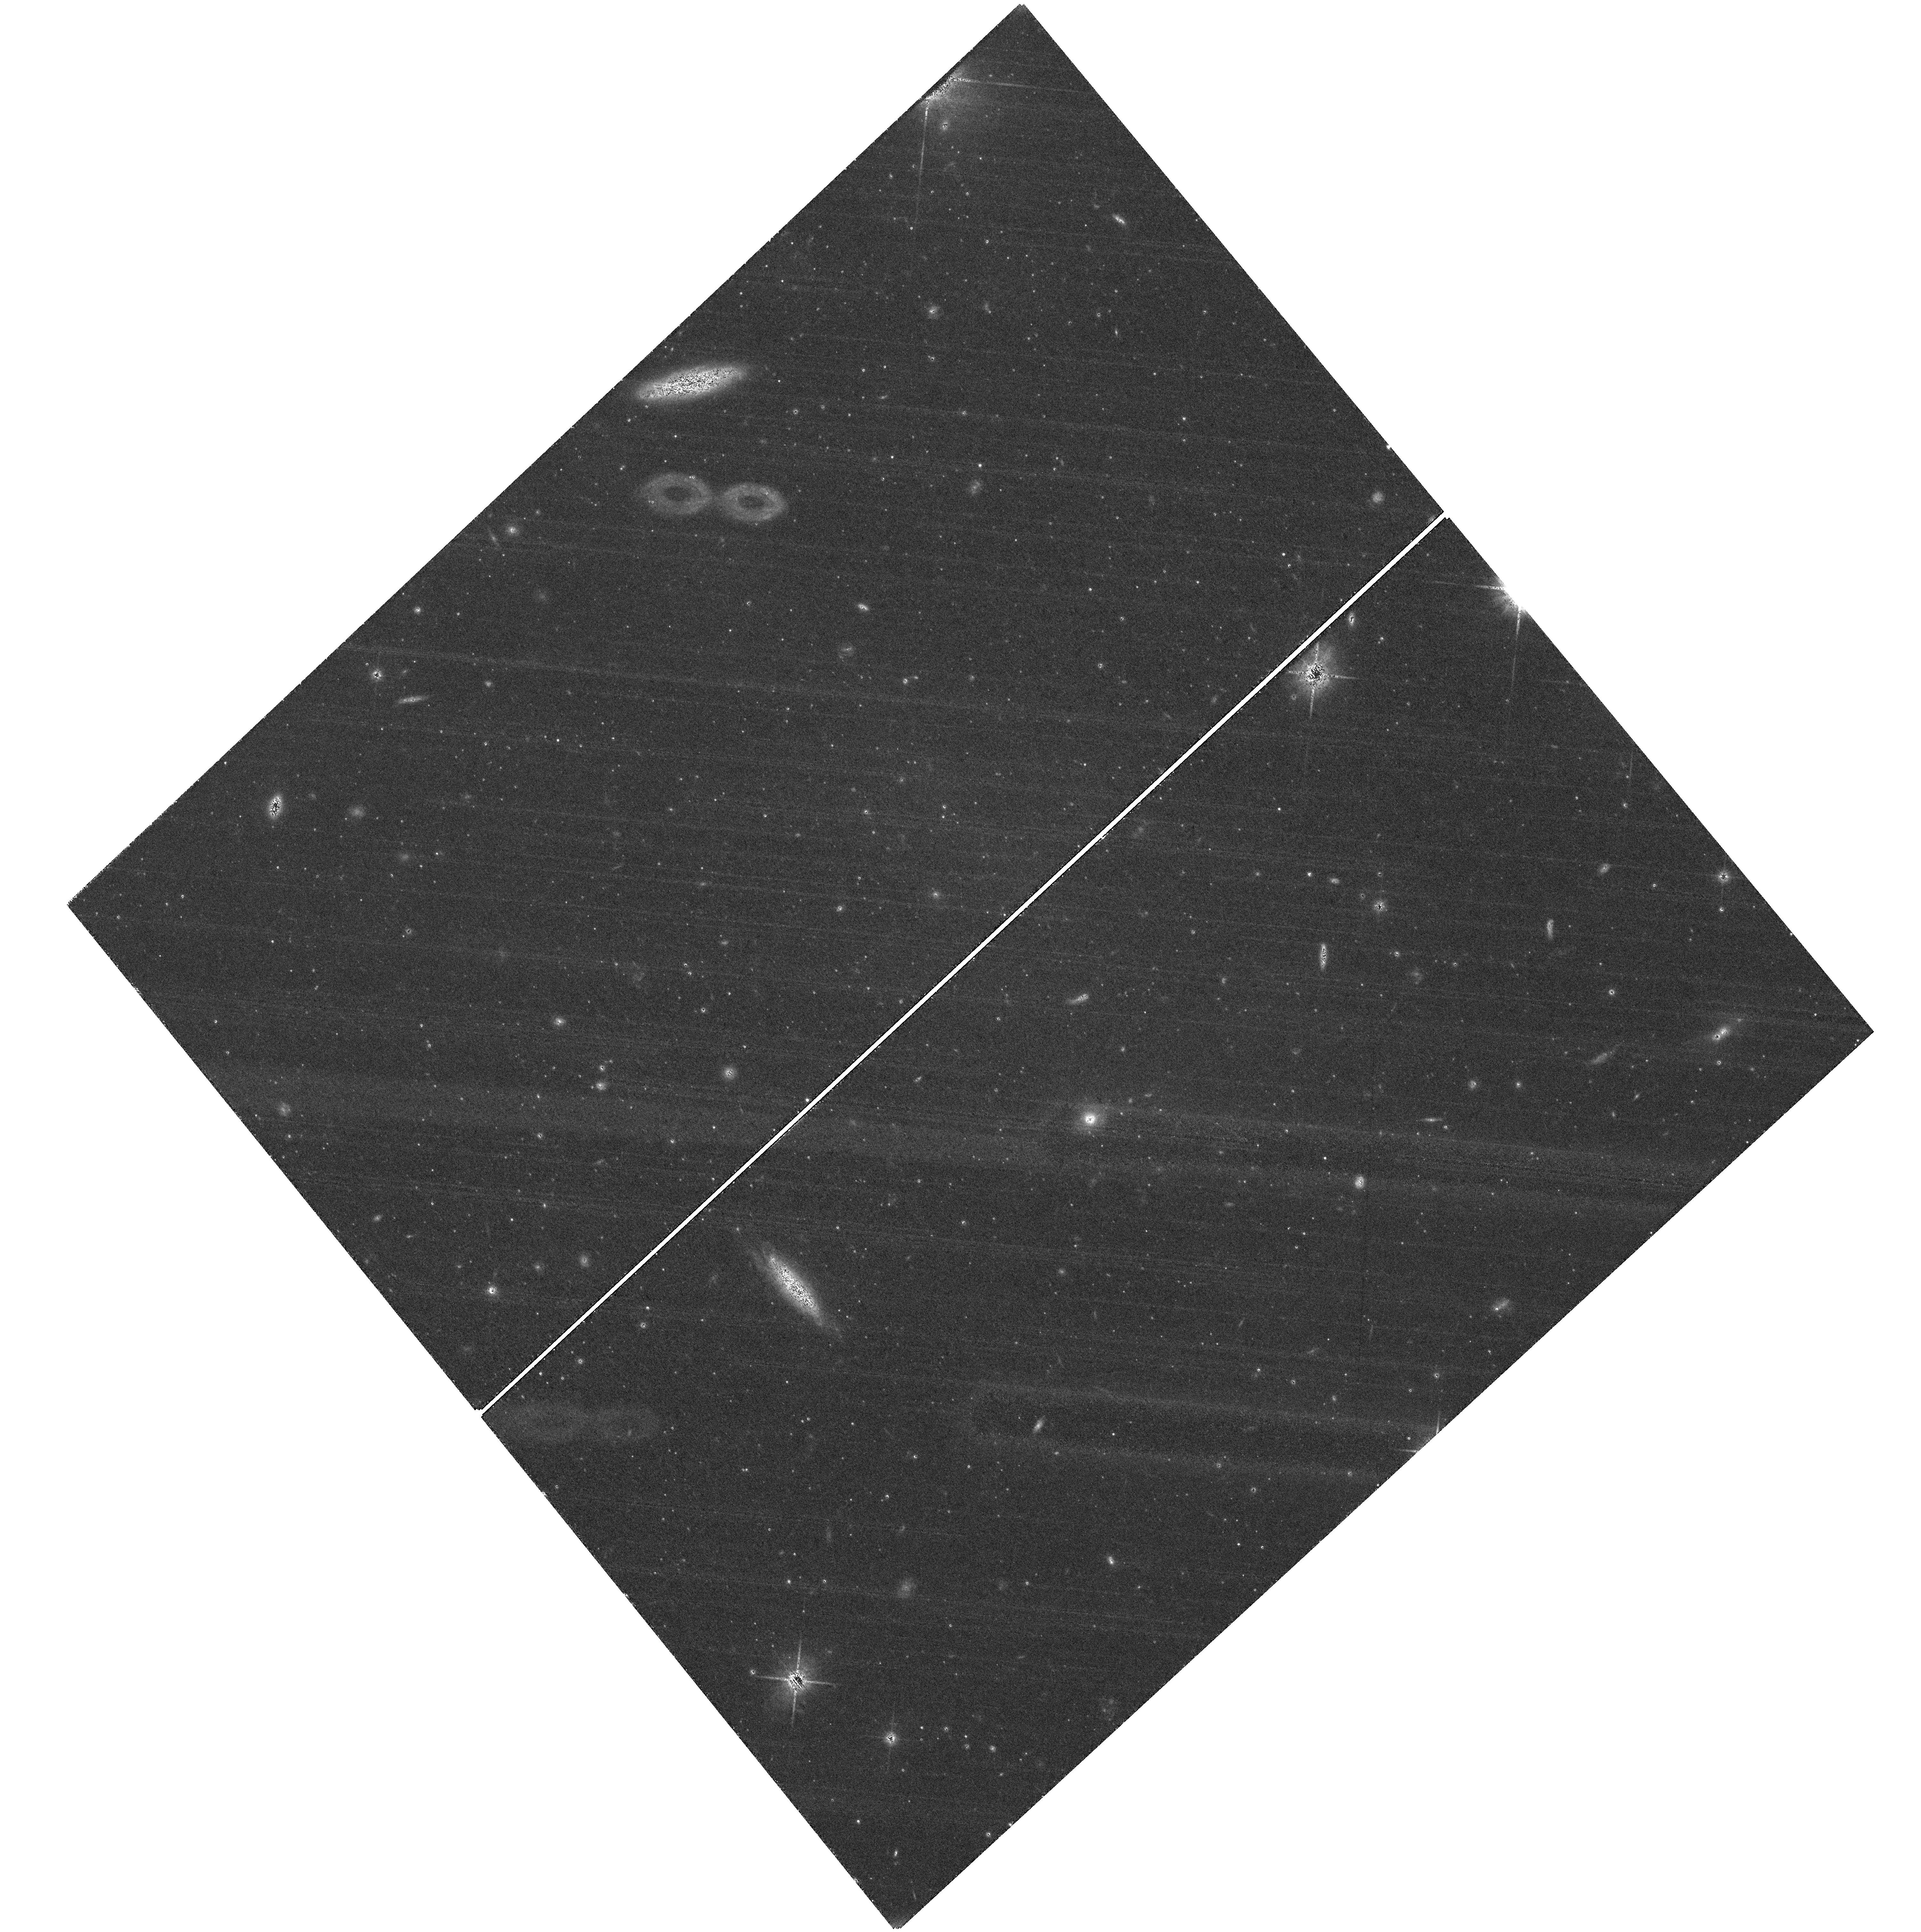
Target: field at RA 19.020°, Dec 33.357°. Instrument: WFC3/UVIS. Filter: F814W. Exposure: 2.4 h. Observation ID: hst_16273_04_wfc3_uvis_f814w_iea604

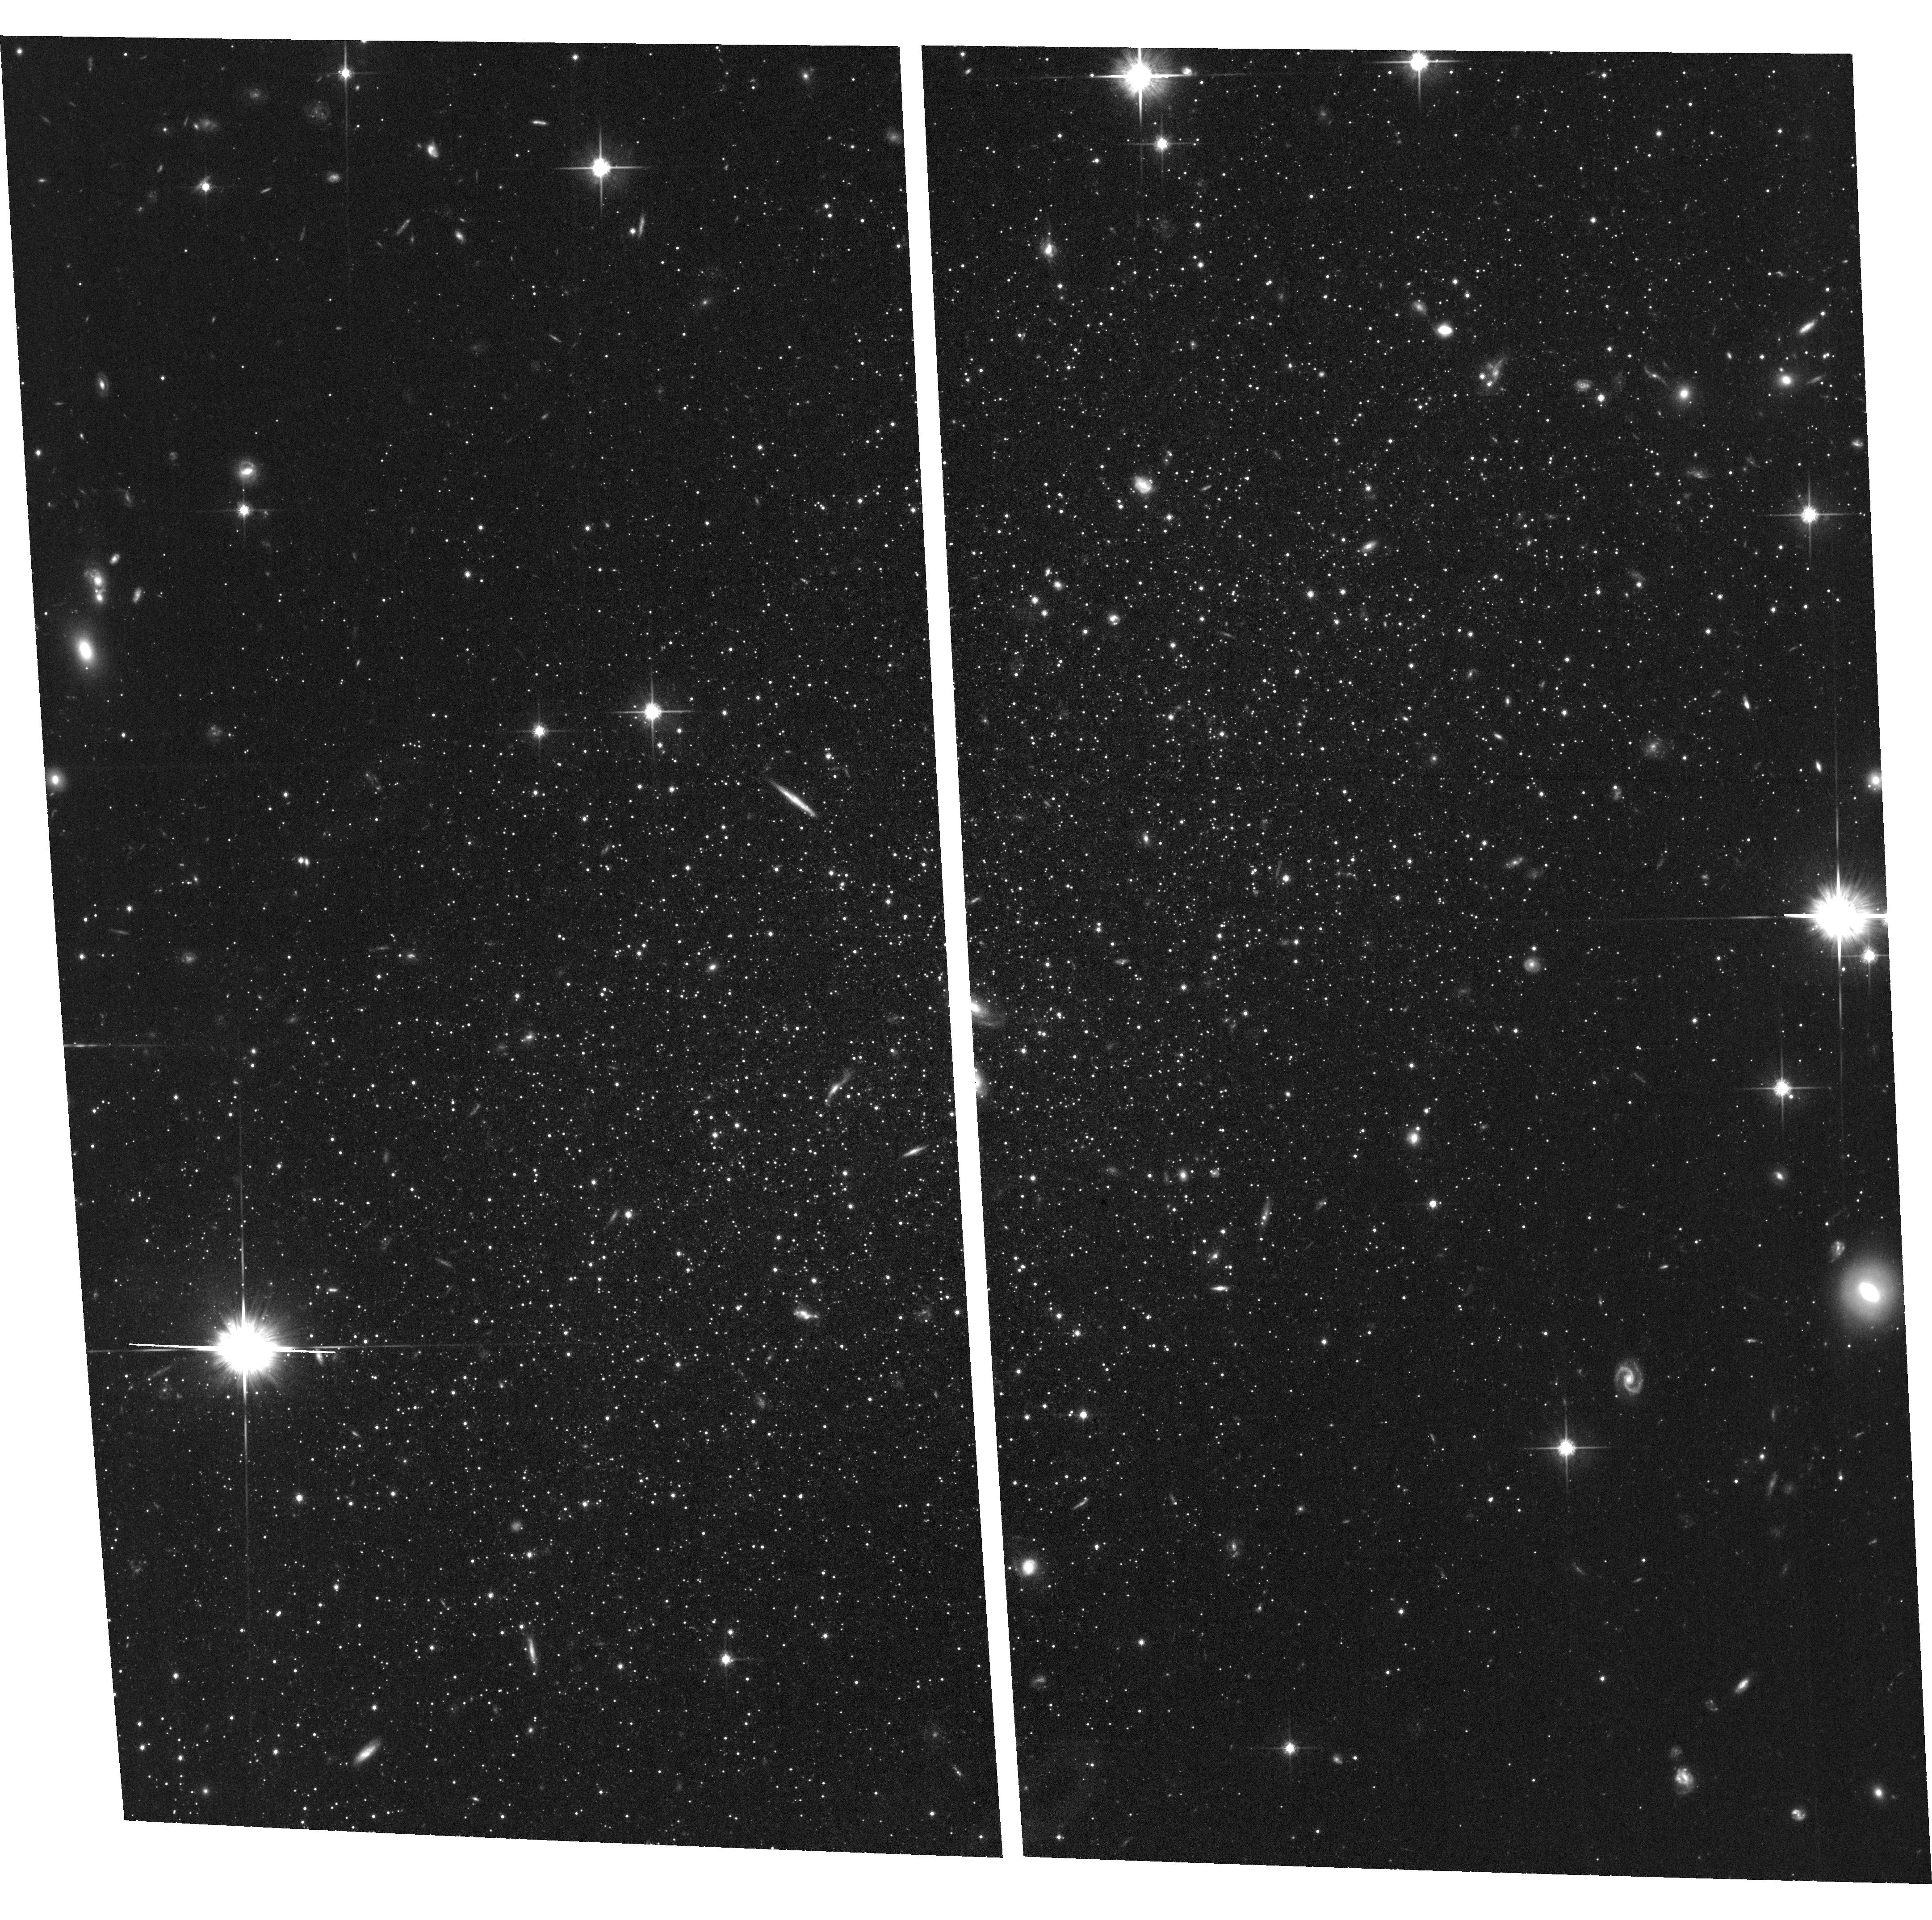
Target: ANDROMEDA-III. Instrument: ACS/WFC. Filter: F814W. Exposure: 1.9 h. Observation ID: hst_16273_06_acs_wfc_f814w_jea606

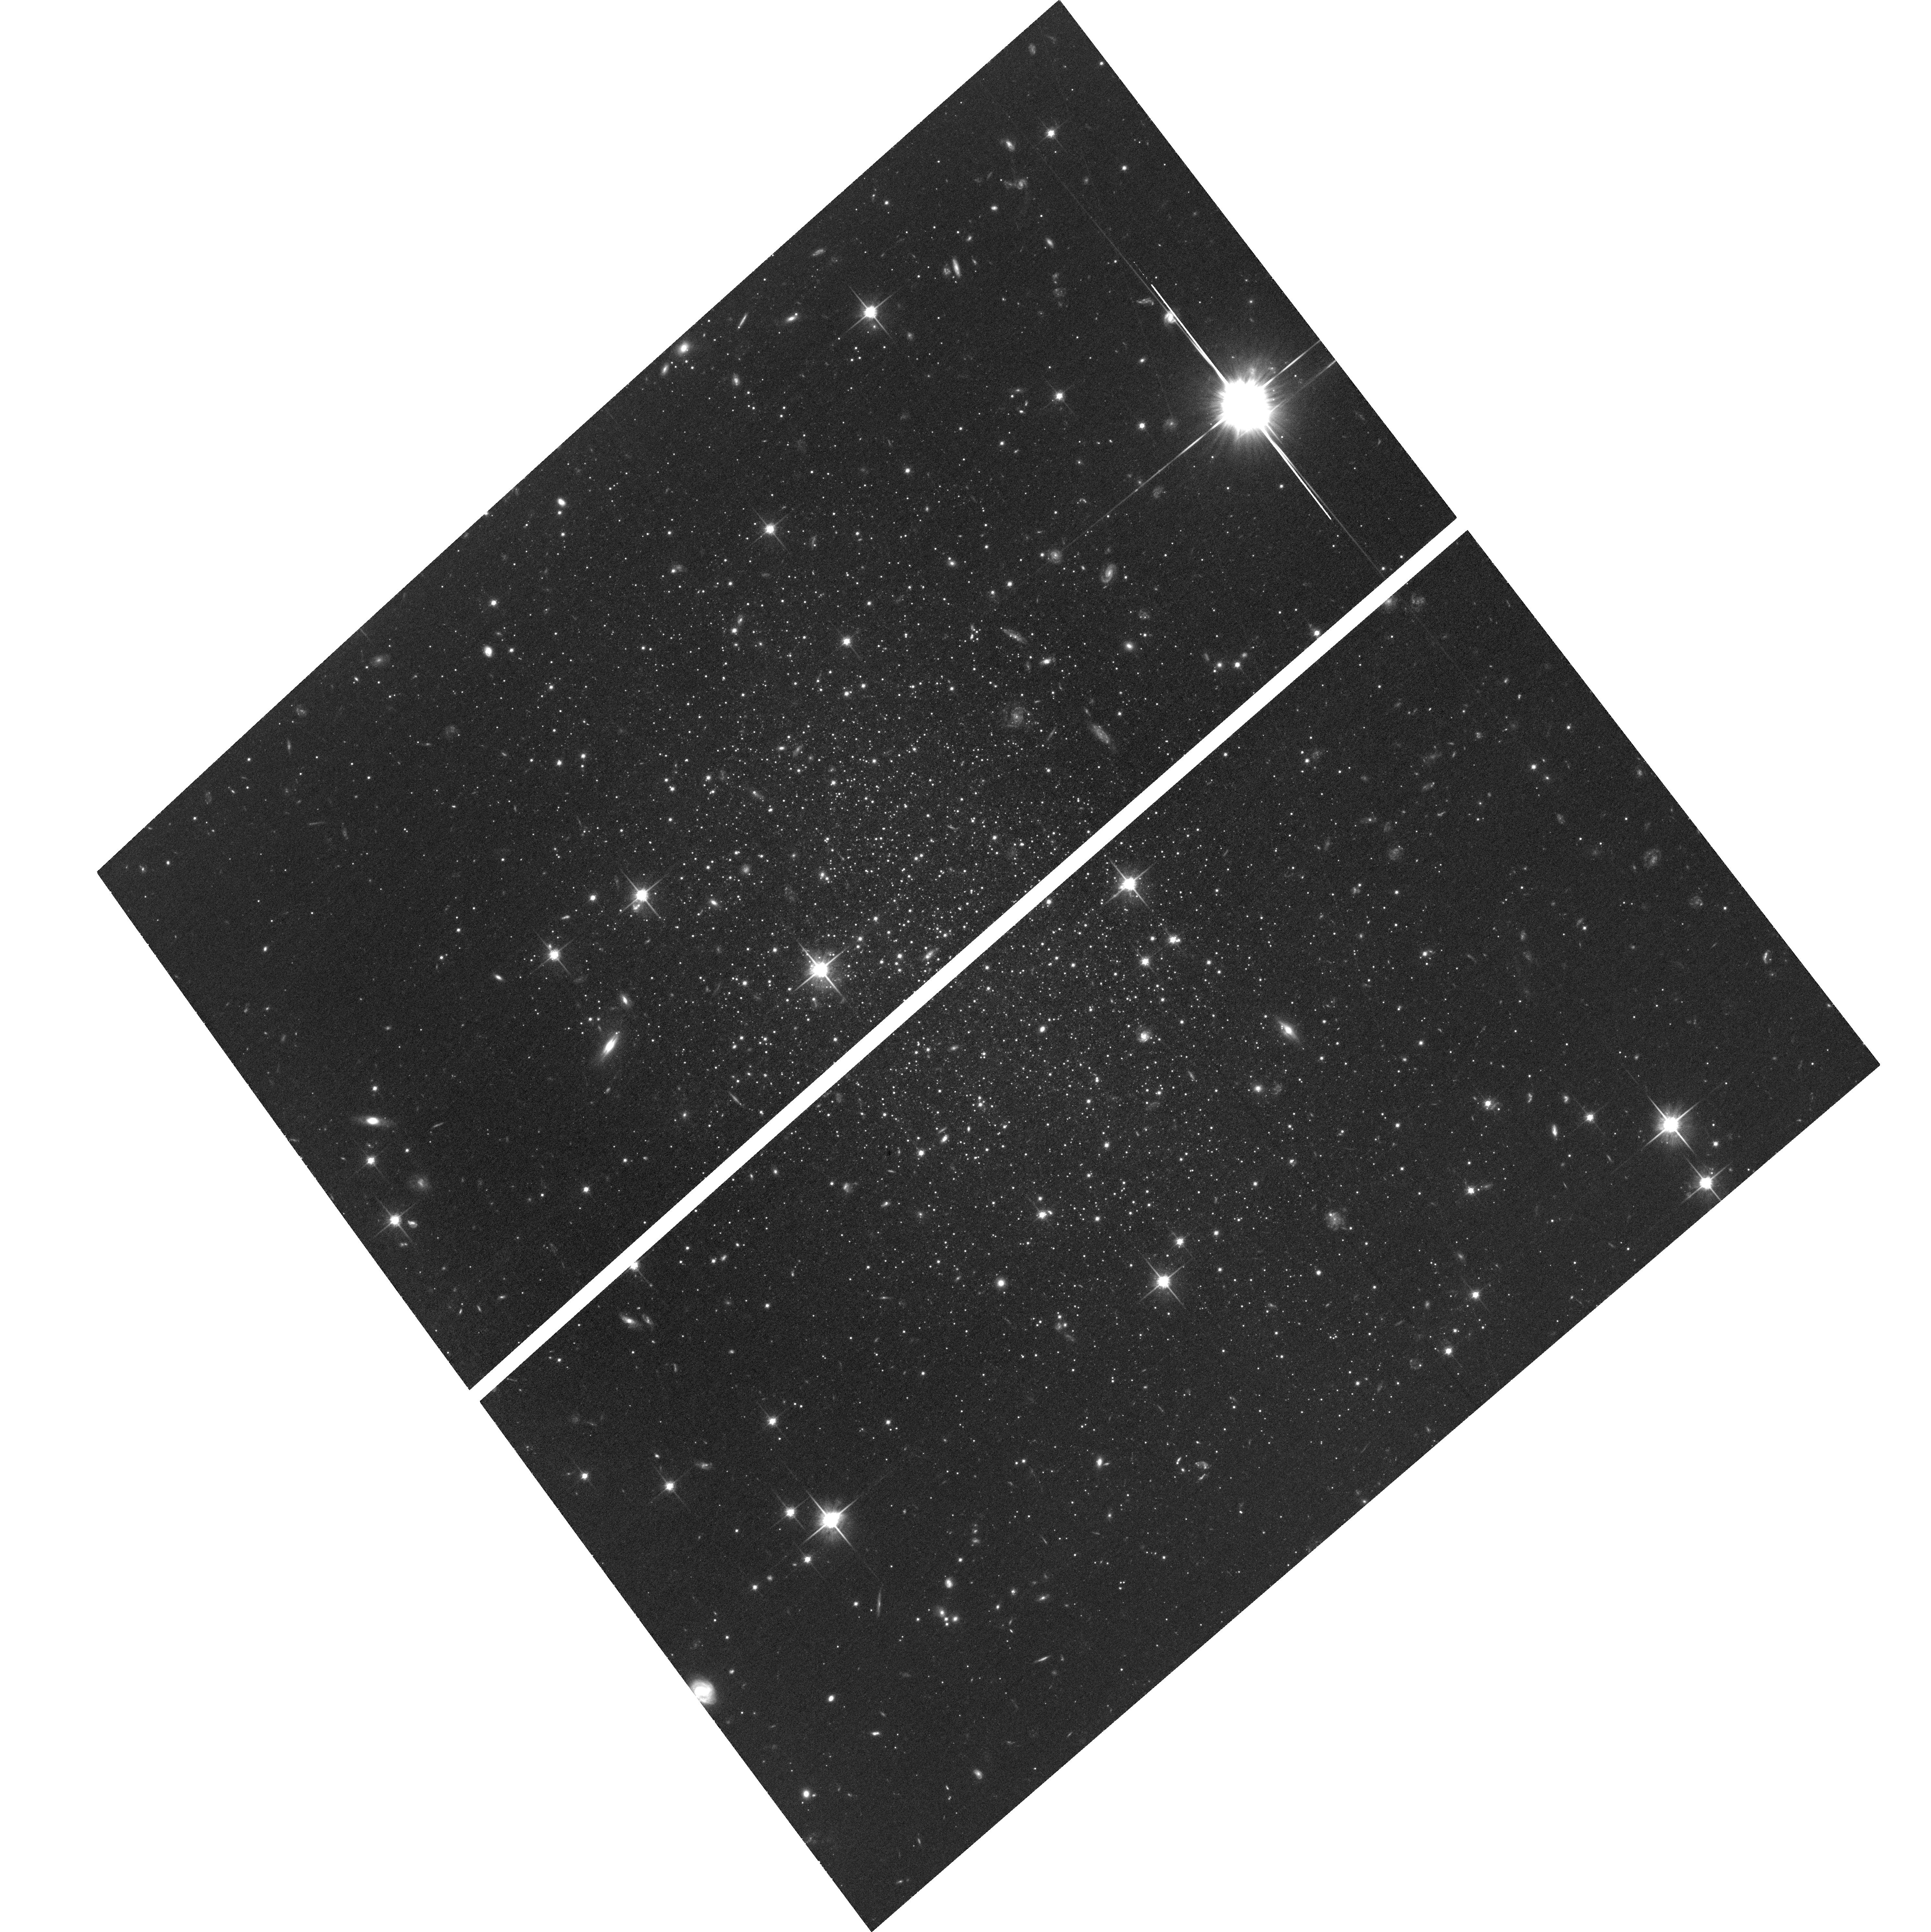
Target: ANDROMEDA-XXVIII. Instrument: ACS/WFC. Filter: F814W. Exposure: 1.9 h. Observation ID: hst_16273_12_acs_wfc_f814w_jea612

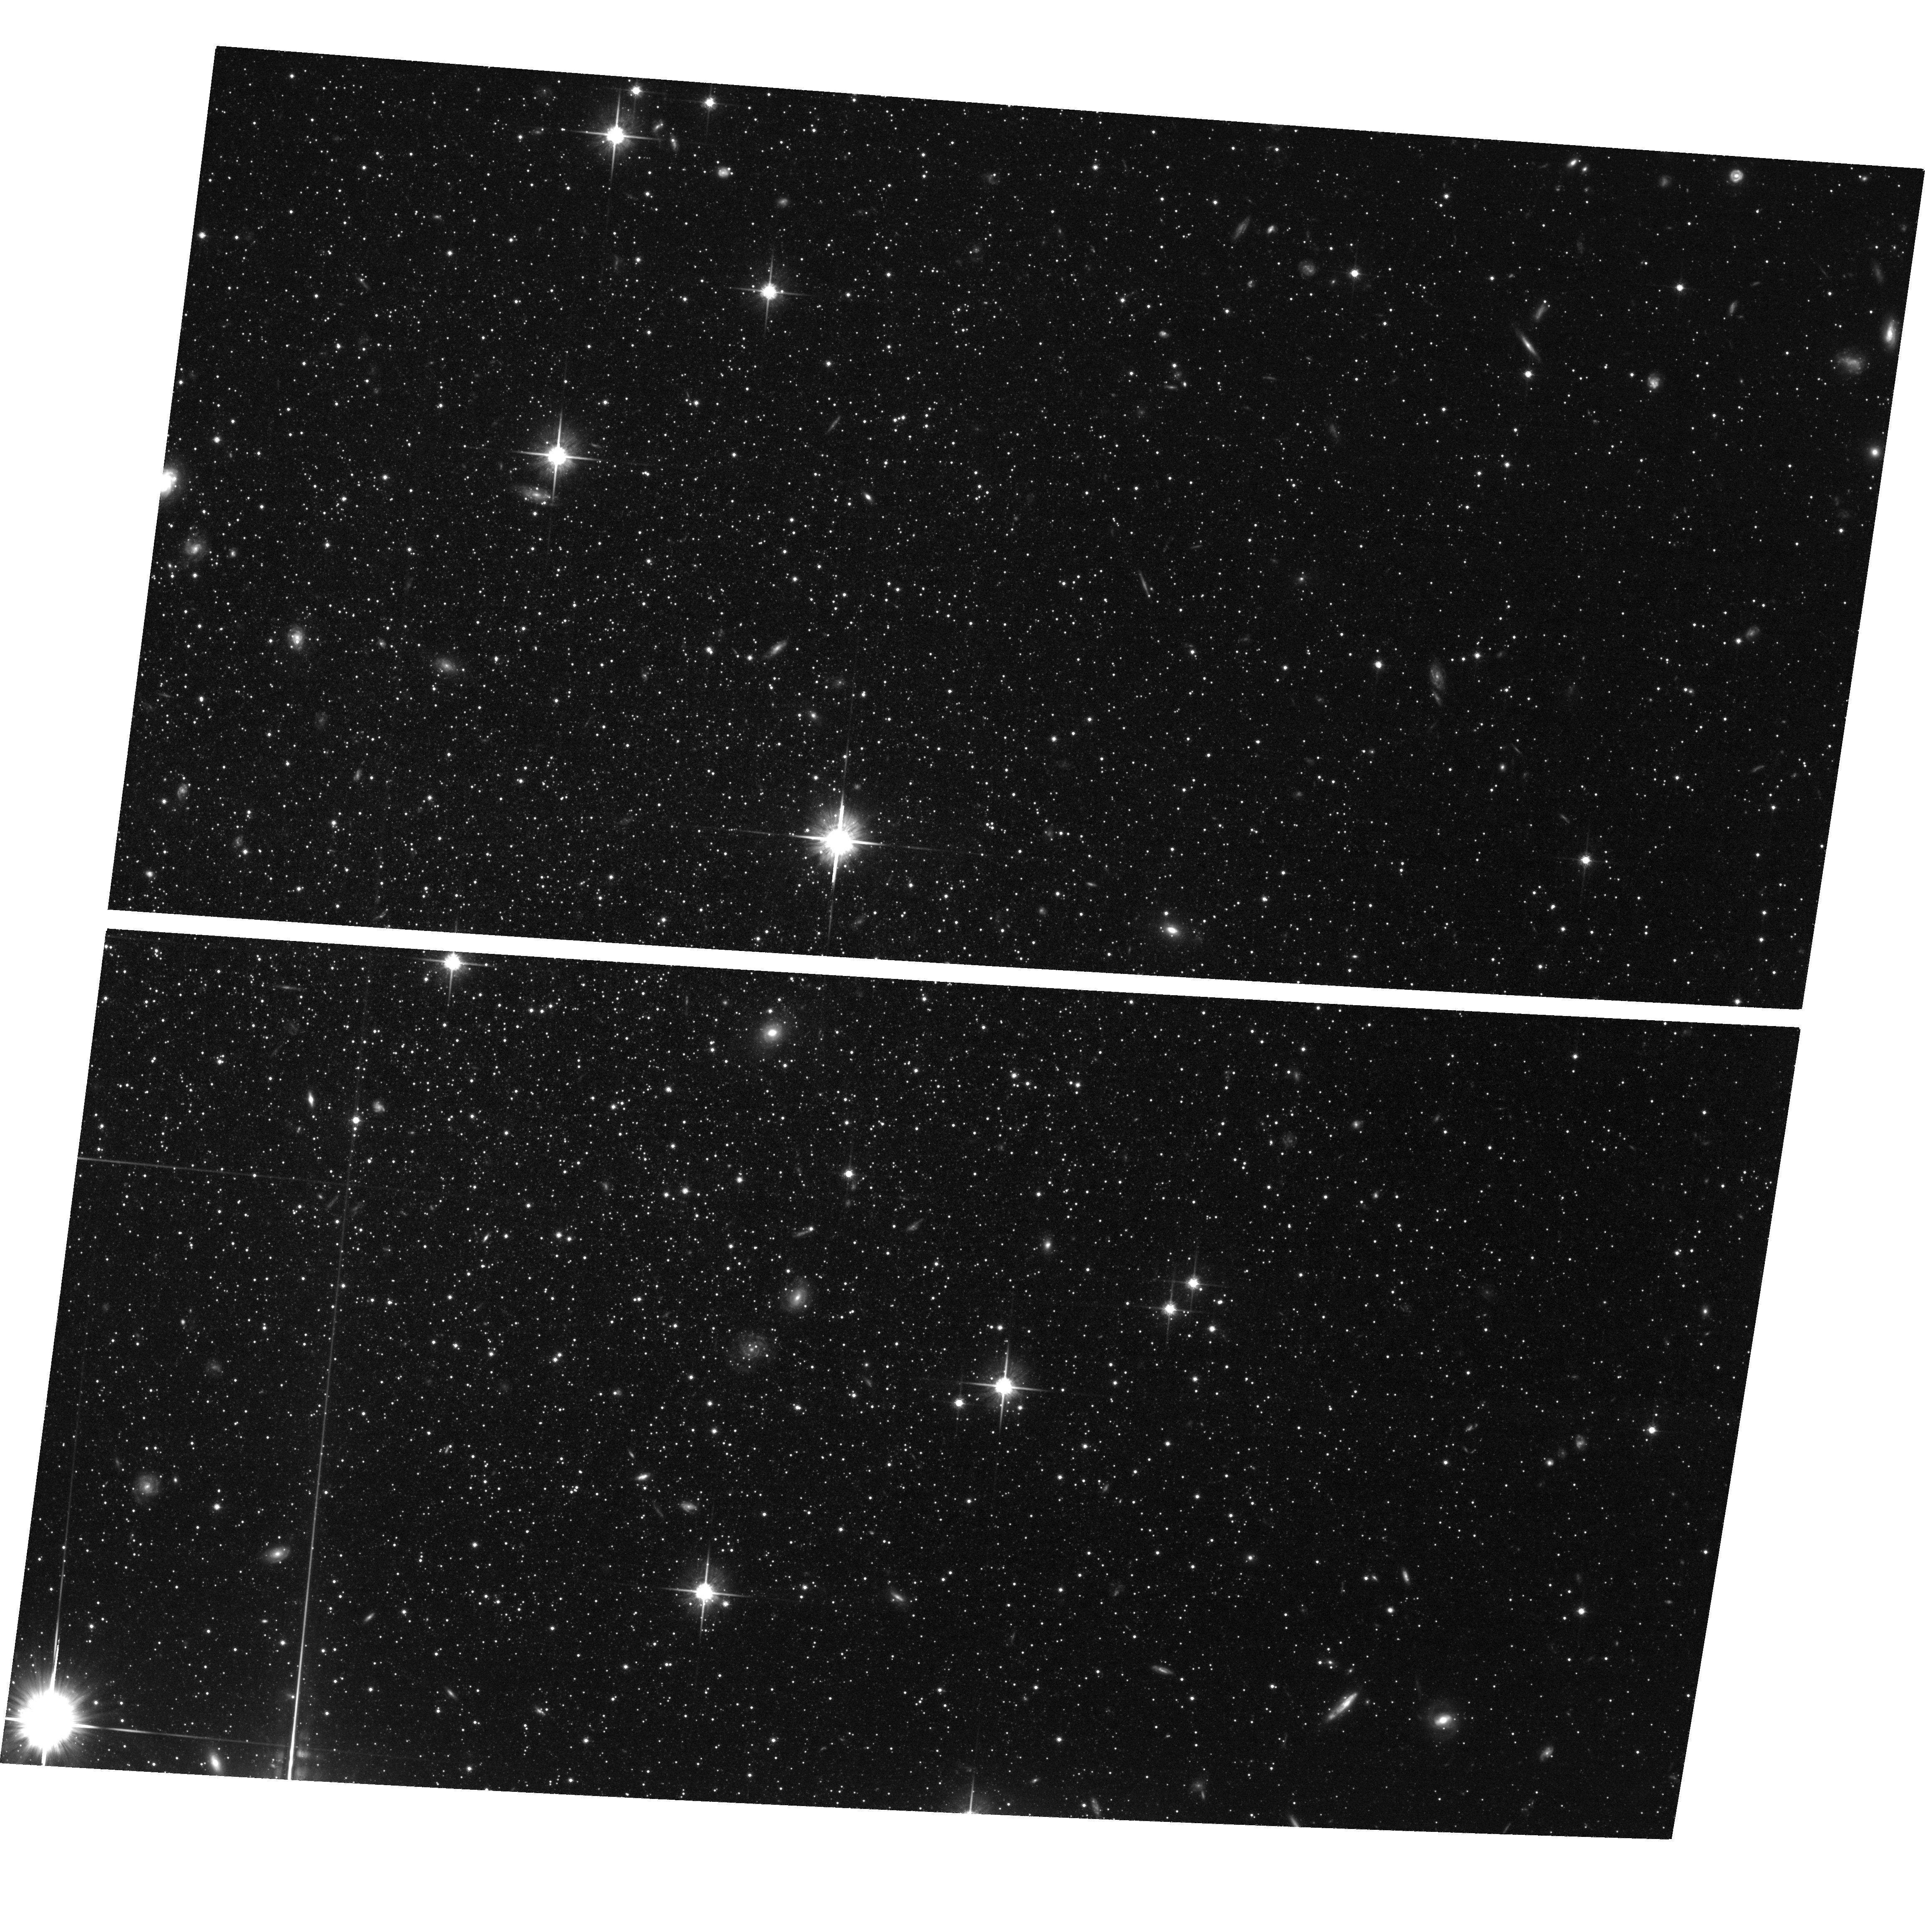
Target: ANDROMEDA-II. Instrument: ACS/WFC. Filter: F814W. Exposure: 2.3 h. Observation ID: hst_16273_58_acs_wfc_f814w_jea658

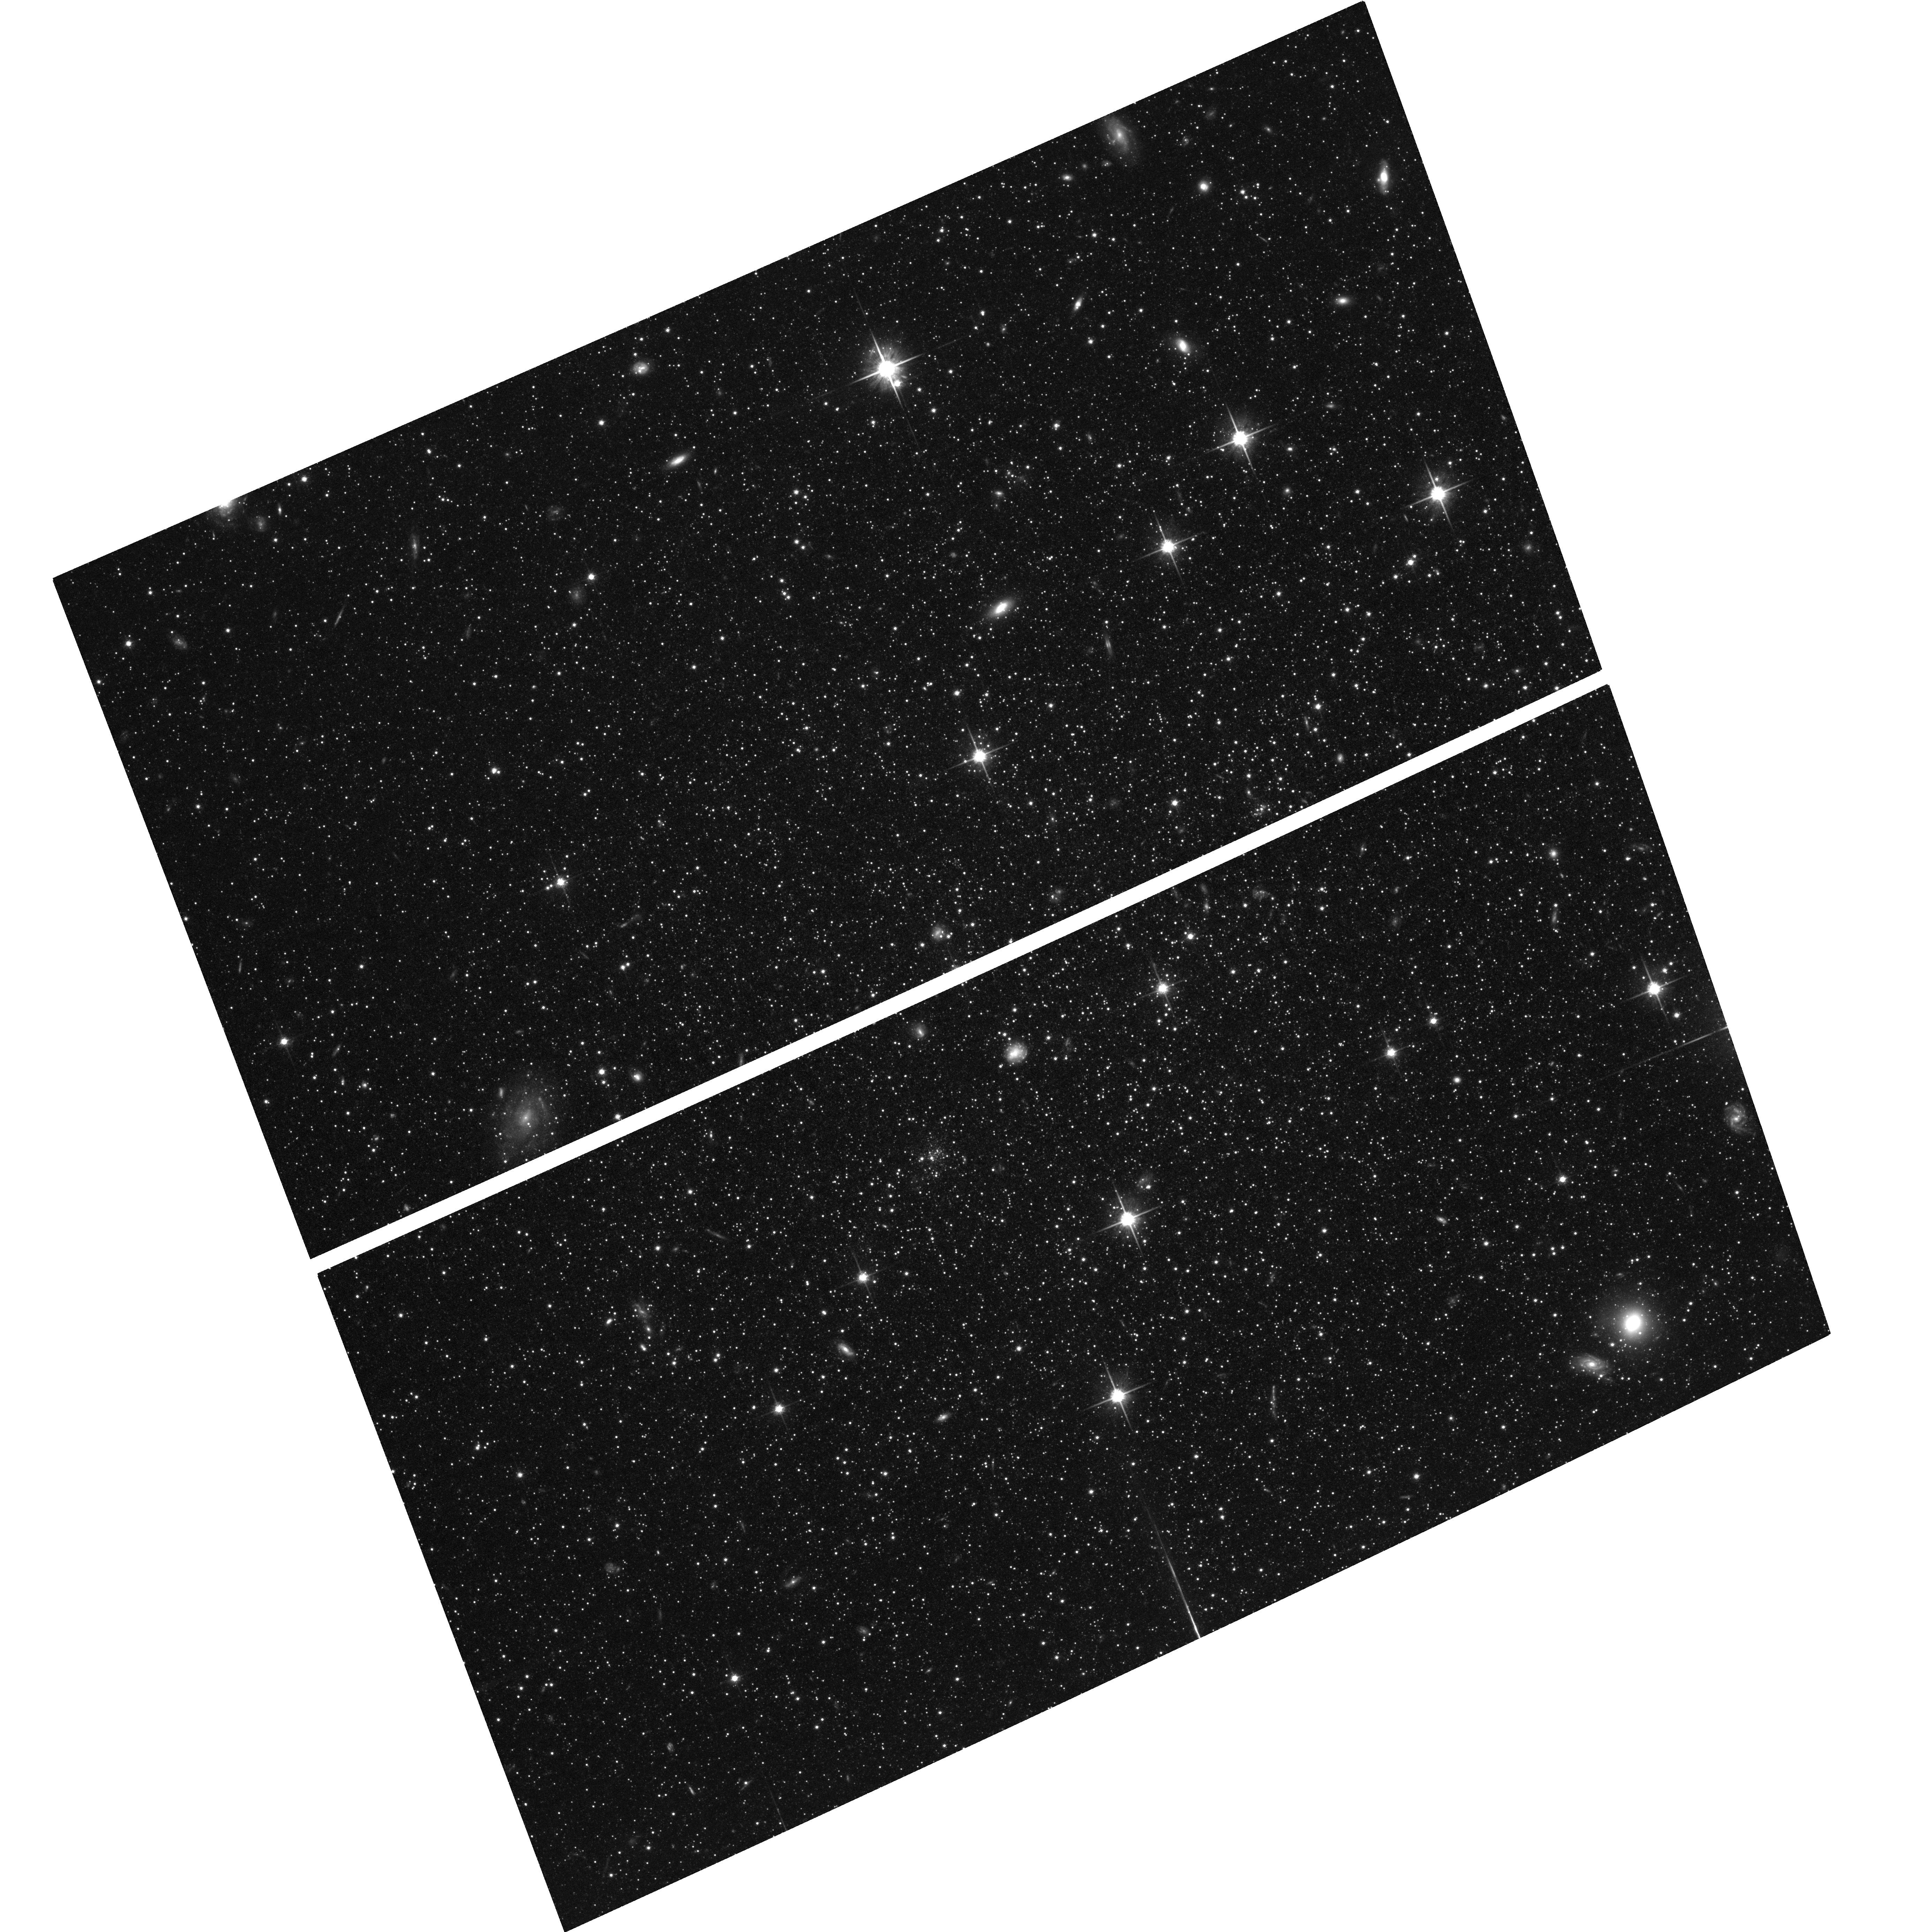
Target: ANDROMEDA-I. Instrument: ACS/WFC. Filter: F814W. Exposure: 2.5 h. Observation ID: hst_16273_01_acs_wfc_f814w_jea601

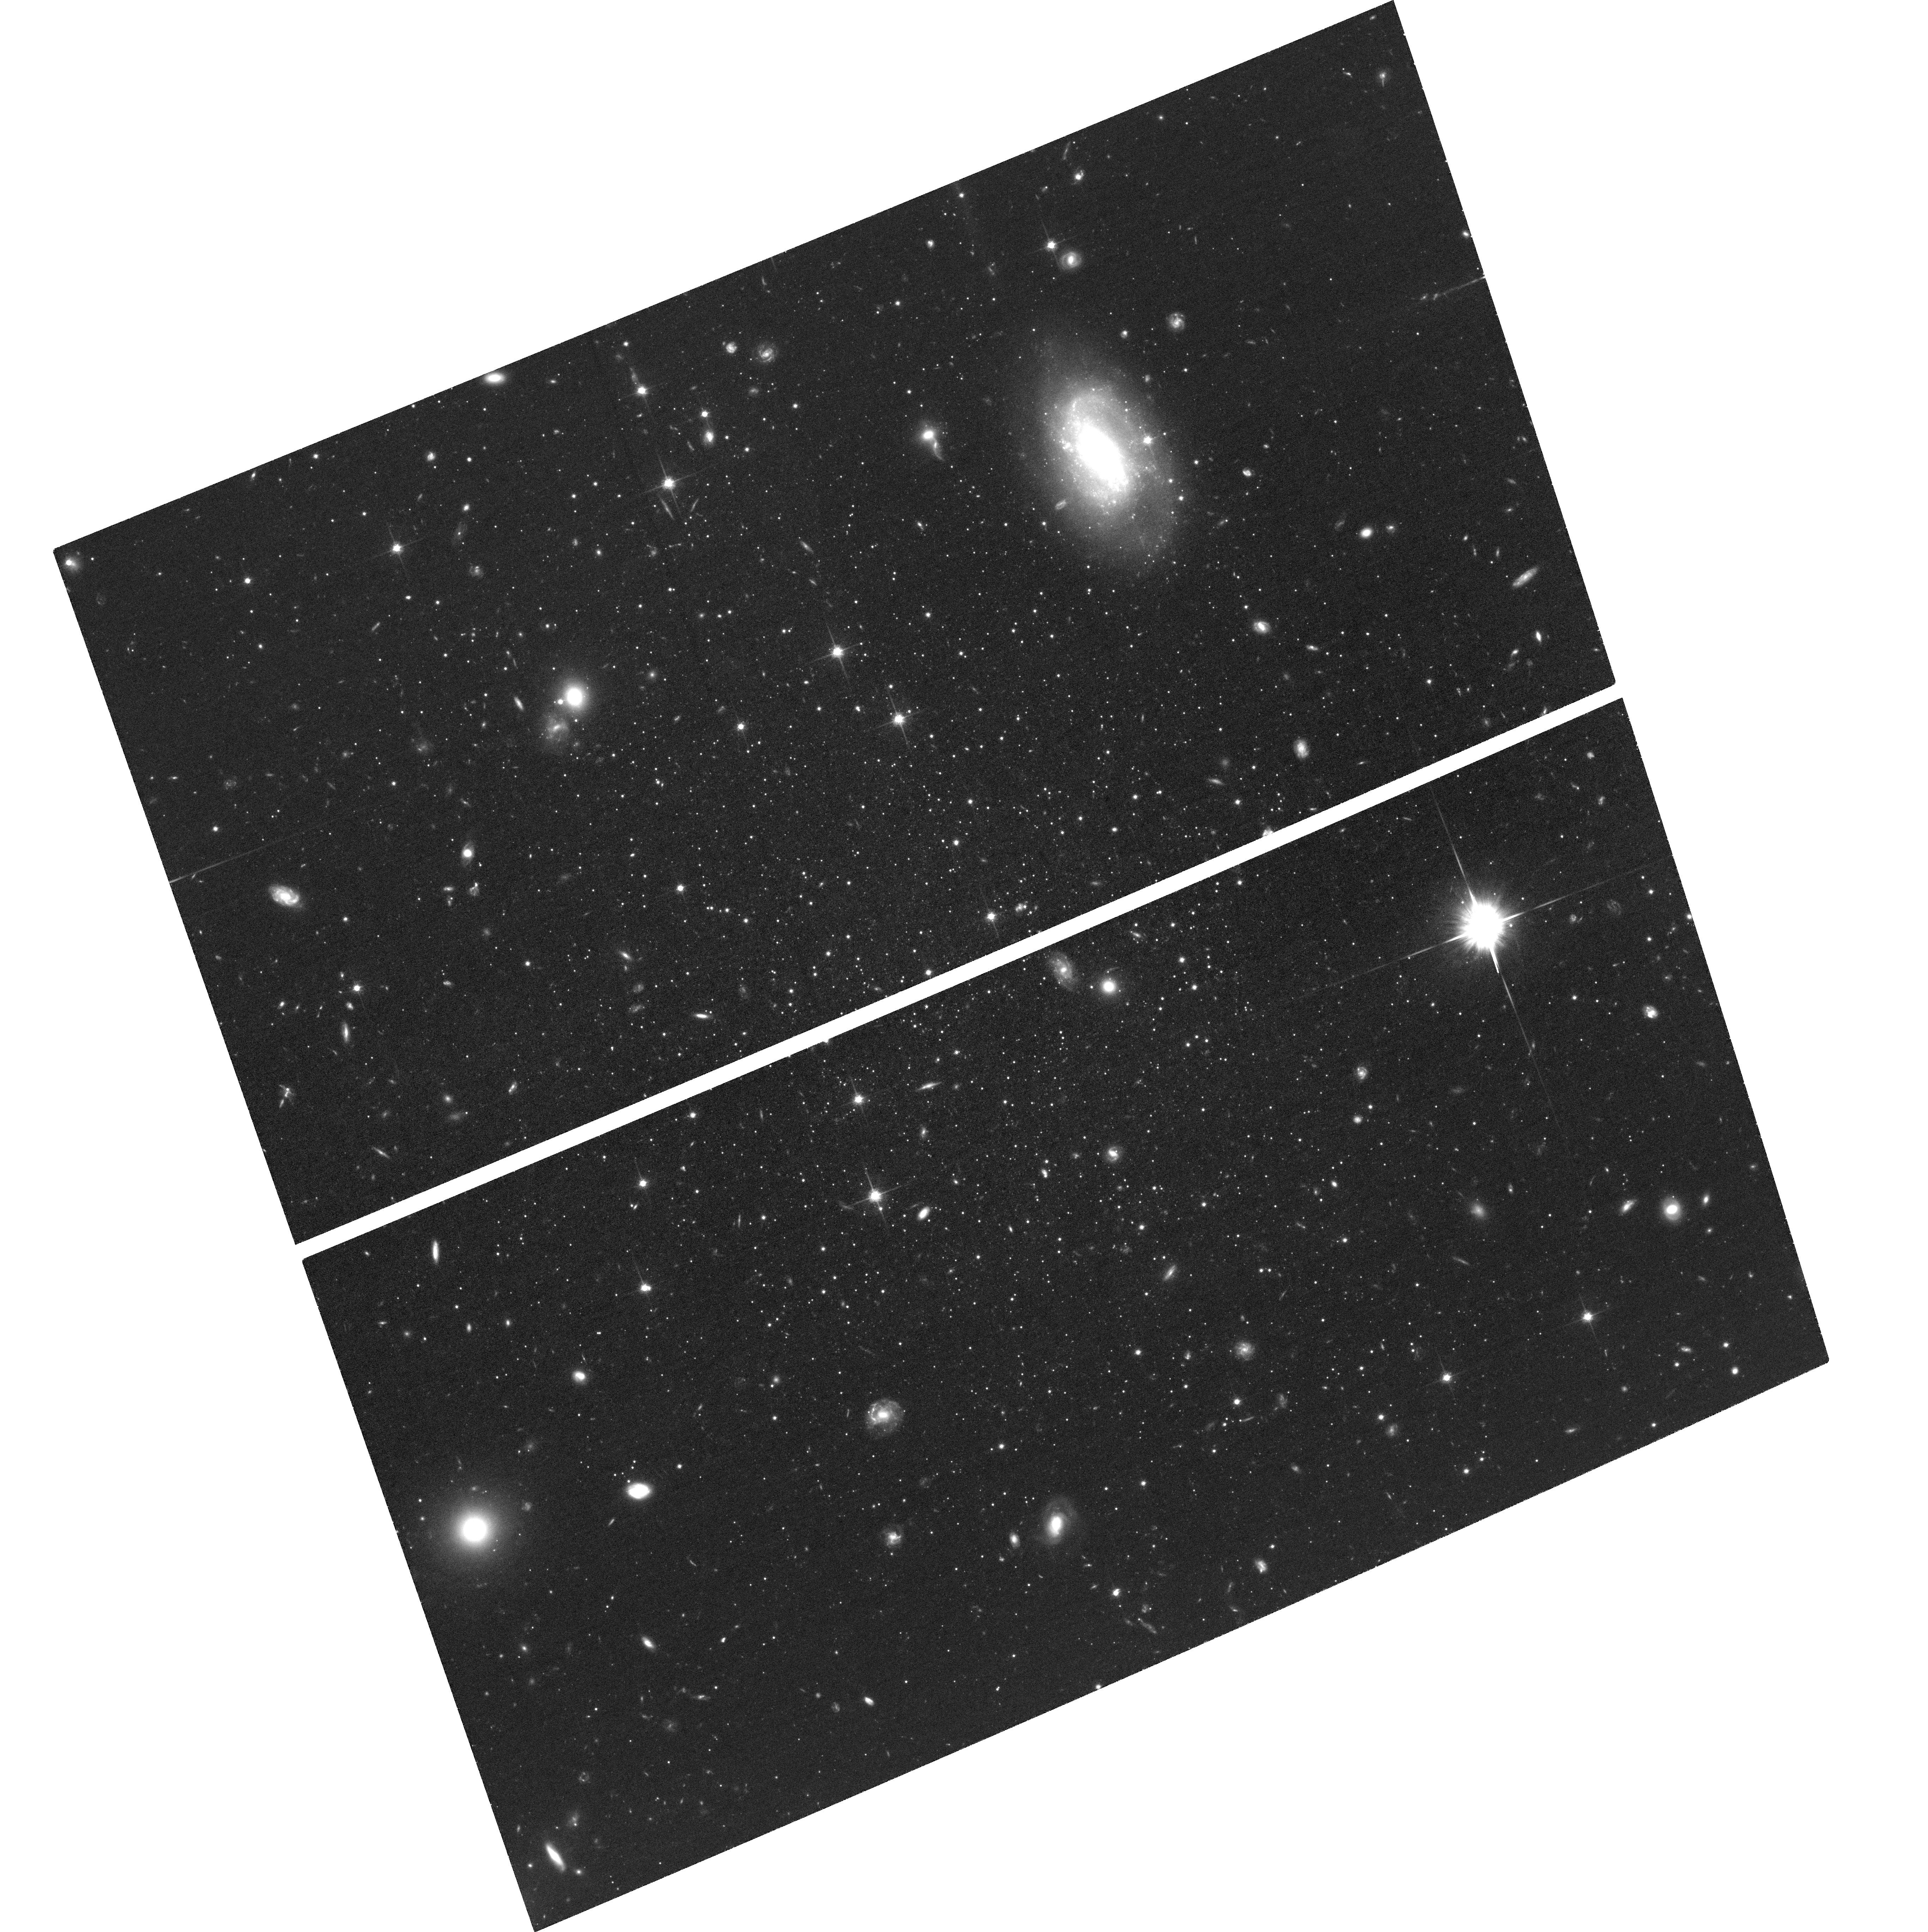
Target: ANDROMEDA-XV. Instrument: ACS/WFC. Filter: F814W. Exposure: 2.4 h. Observation ID: hst_16273_08_acs_wfc_f814w_jea608

Andromeda and the Seven Dwarfs: M31 Mass, Satellite Orbits, and the Nature of the Satellite Plane (PI: Sohn, Sangmo Tony)

Proper motions (PMs) from HST and Gaia have revolutionized the field of Galactic archaeology in the Milky Way (MW), but PM studies in the M31 system are still in their early stages. Gaia can only detect the brightest stars in star forming regions at the distance of M31, so HST is the only observatory currently capable of measuring PMs of M31 satellite dwarf spheroidals. We propose to obtain second epoch imaging of 7 M31 satellites (And I, II, III, VII, XV, XVI, XXVIII), targeting the same fields with earlier deep HST observations to measure PMs with uncertainties of 40-50 km/s. We will use the PM-based 6D phase space information of satellites to constrain the total M31 mass with uncertainties at the 30% level. We will also test the dynamical stability of the Great Plane of Andromeda using our PM results for And I, III, and XVI. This will provide clues to the origin of satellite planes observed around M31 as well as the MW. The orbits derived for individual satellites will allow us to disentangle the processes that have contributed to the quenching of star formation, connect our target galaxies to M31 tidal structures, and test the merger scenario of And II. Altogether, our proposed measurements will nearly triple the sample of M31 satellites with available PMs, dramatically improving our understanding of the M31 halo and its satellite system. A revised estimate for the mass of M31 will also improve our understanding of the dynamics in the Local Group (LG), and set an important benchmark for studies of satellite systems beyond the LG. Finally, the results from this program will inform us how representative the MW is in a cosmological context.